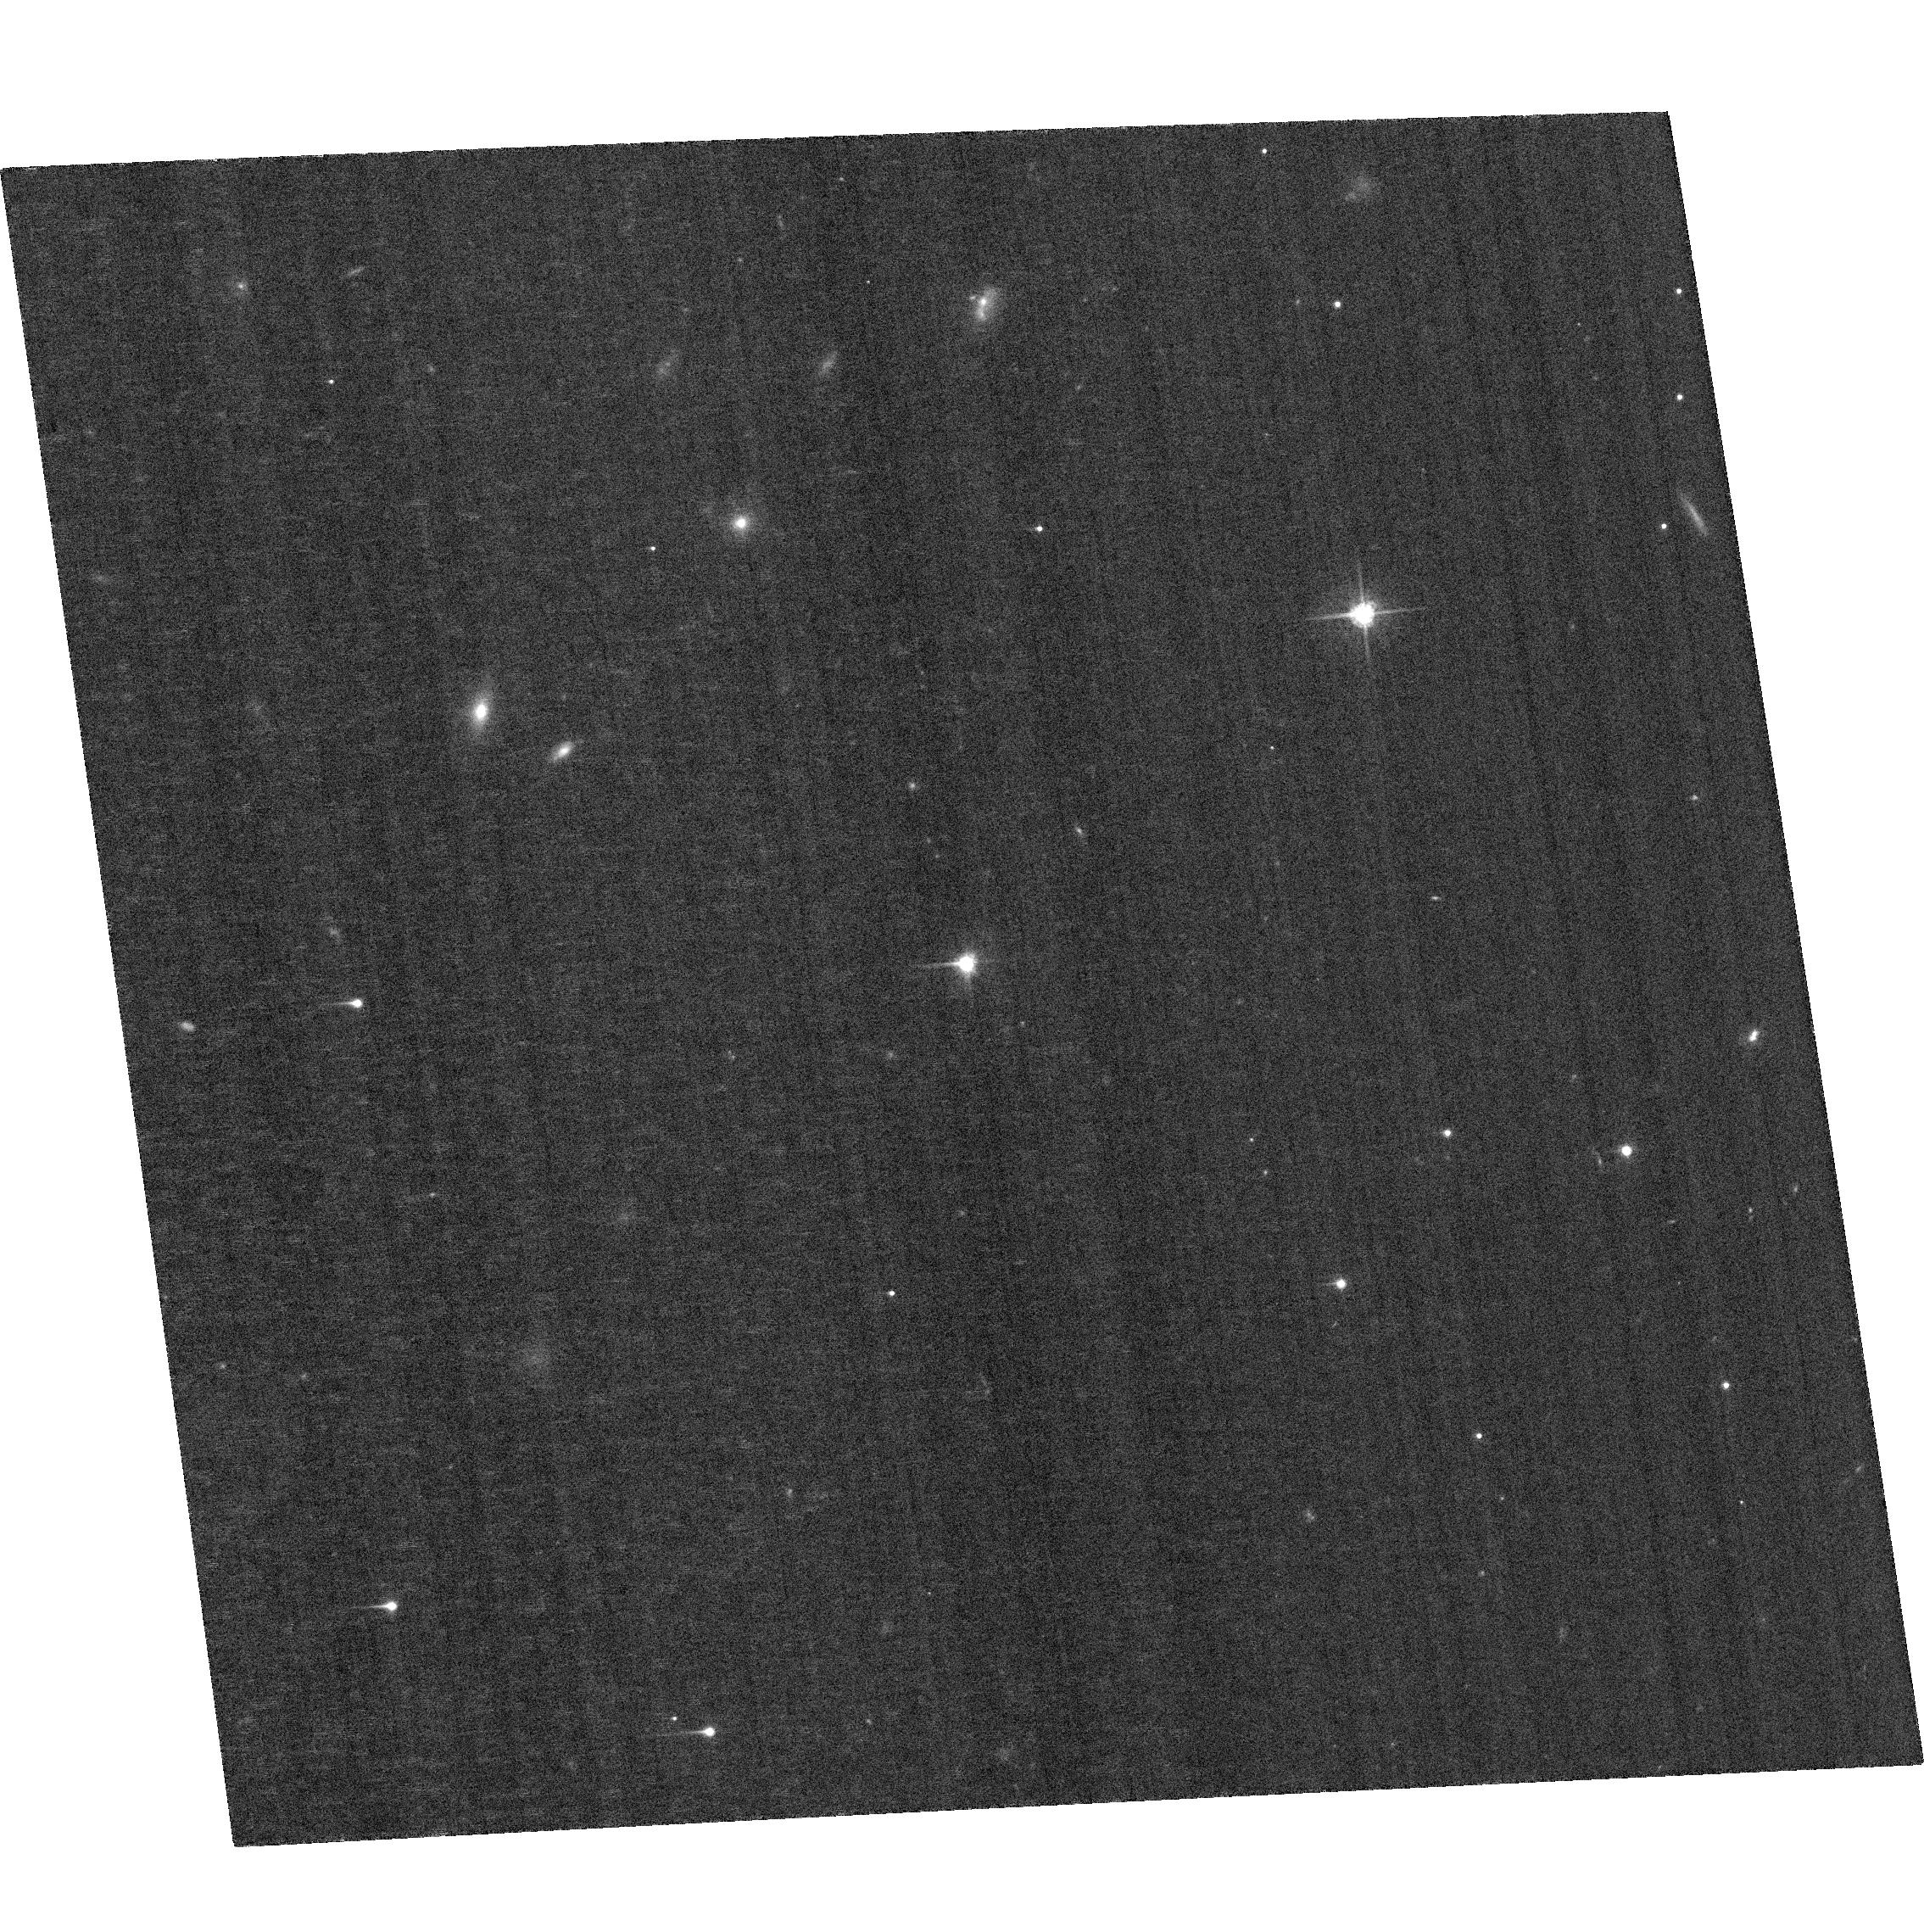
Target: 3C191. Instrument: ACS/WFC. Filter: F625W. Exposure: 24 min. Observation ID: hst_14739_b2_acs_wfc_f625w_jdagb2

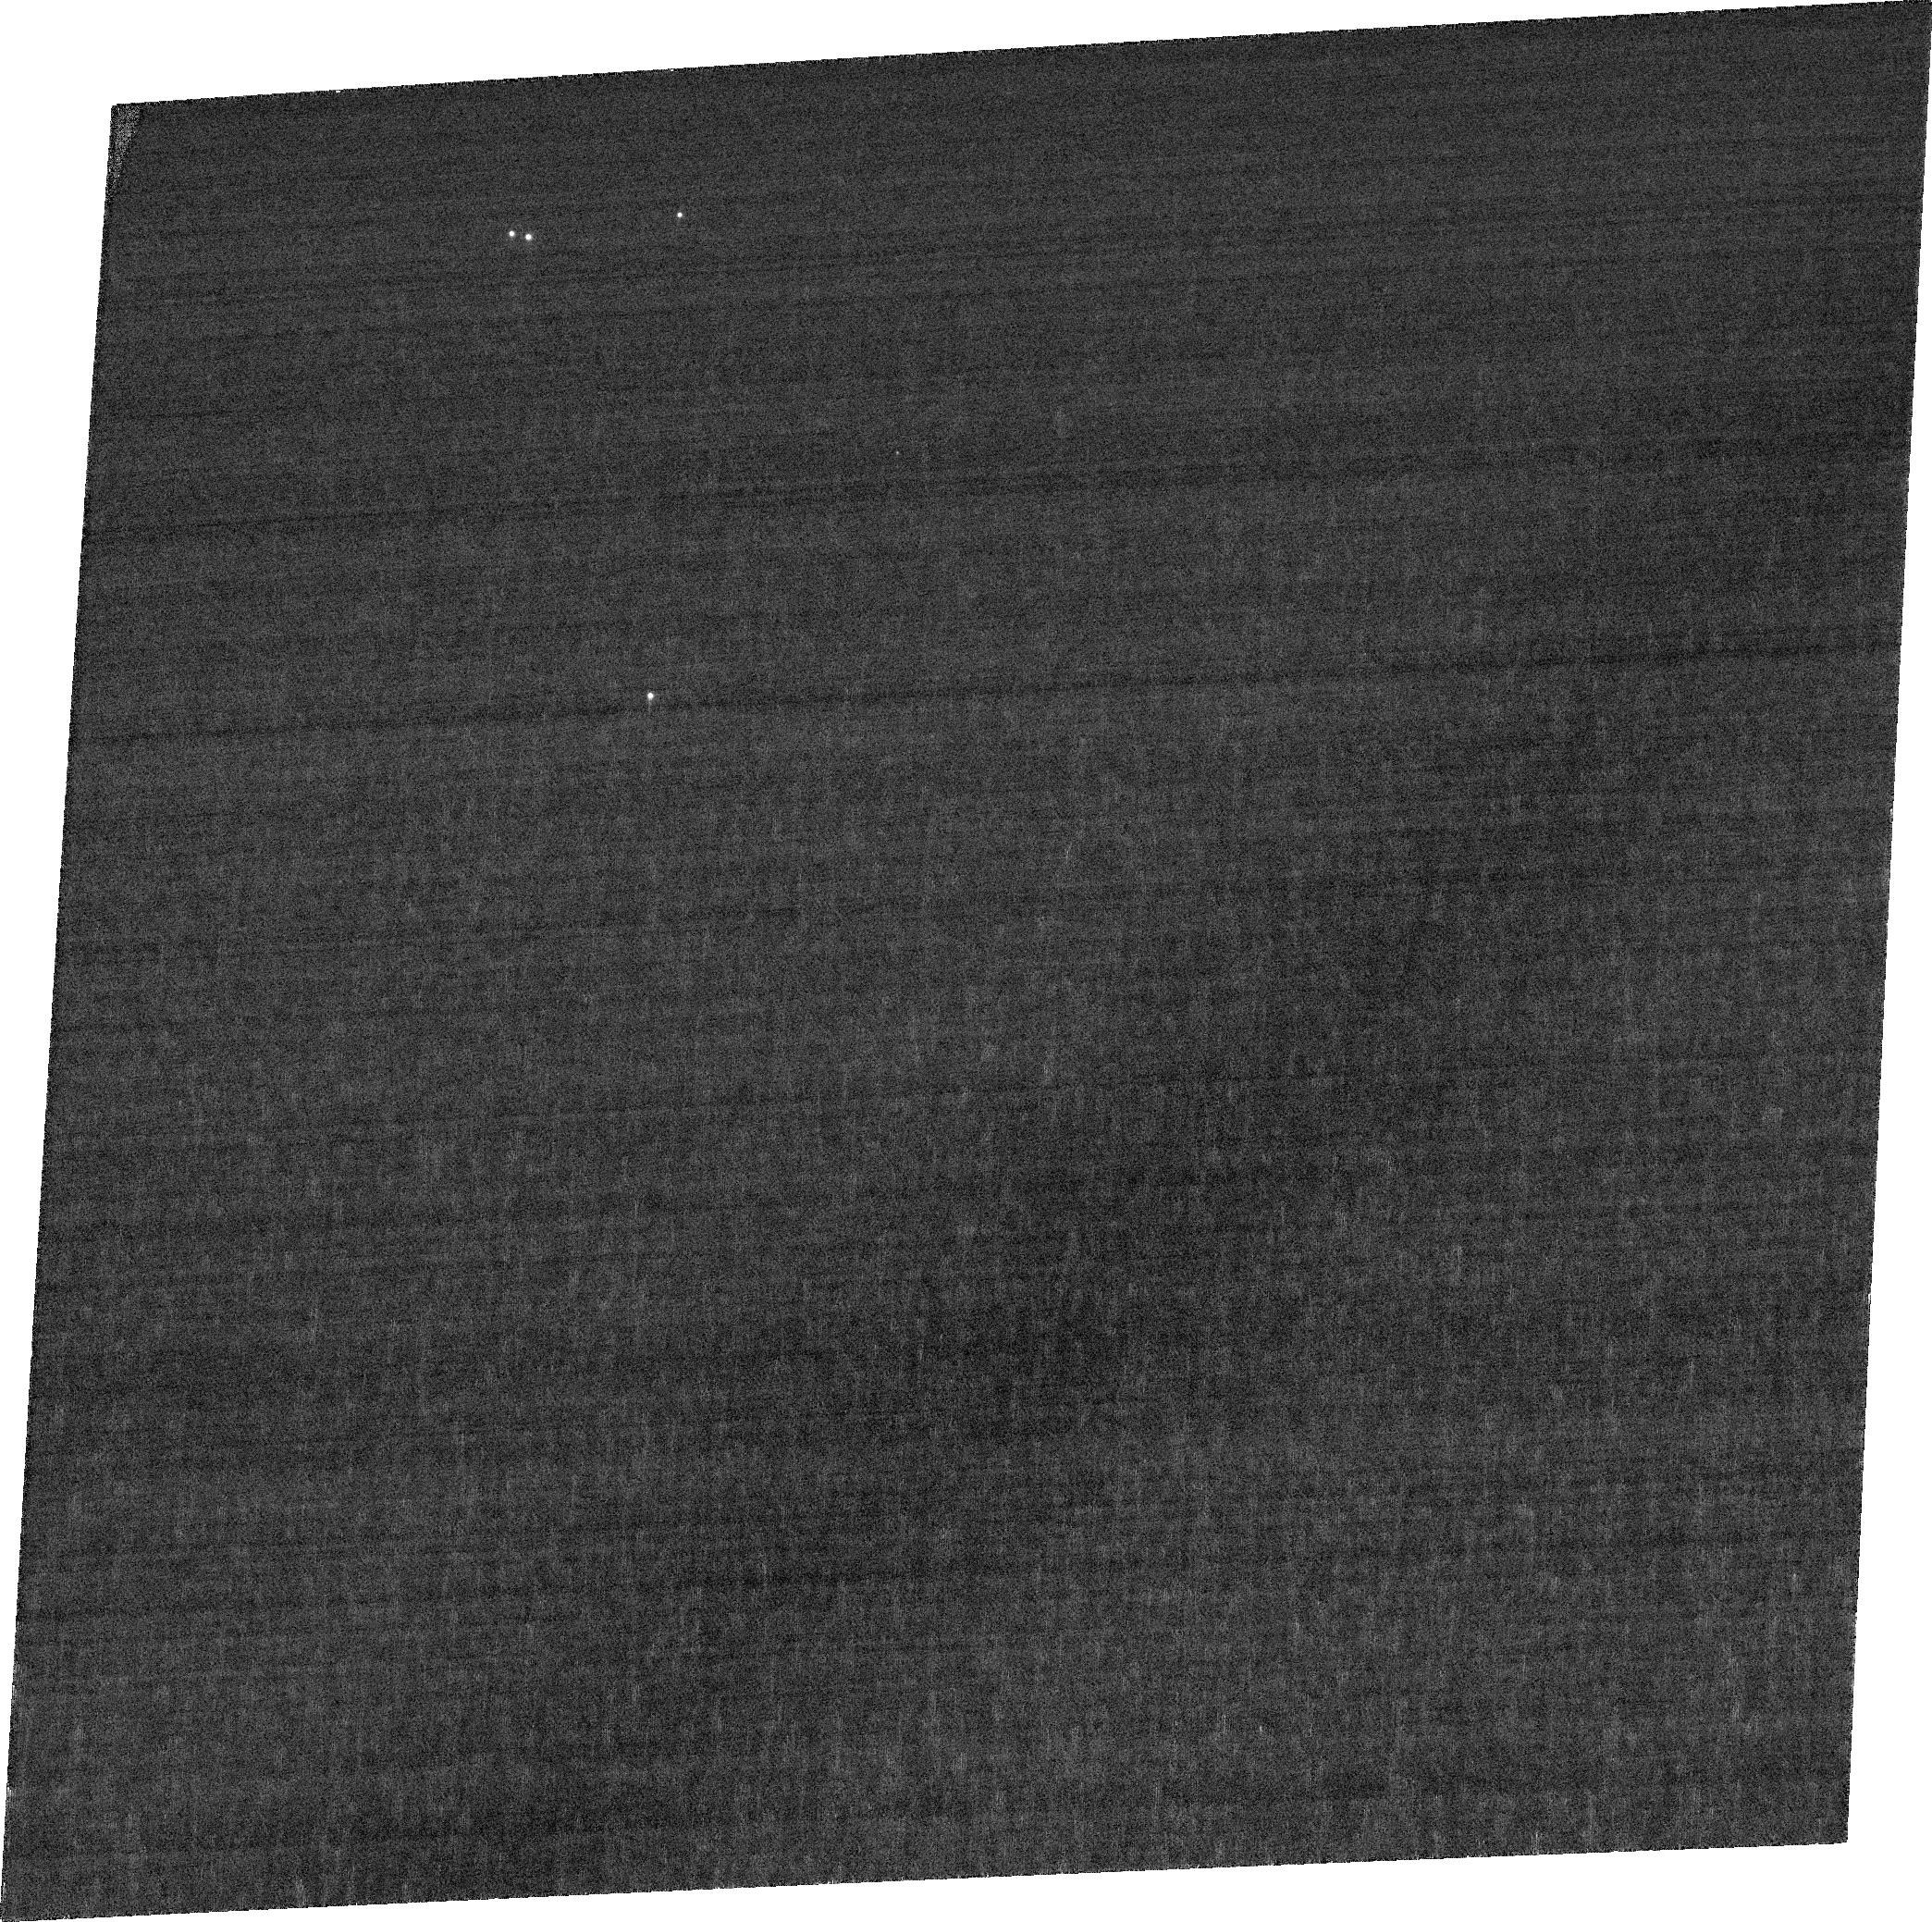
Target: SDSSJ031856.61-060037.67. Instrument: ACS/WFC. Filter: FR551N. Exposure: 21 min. Observation ID: jdaga1010

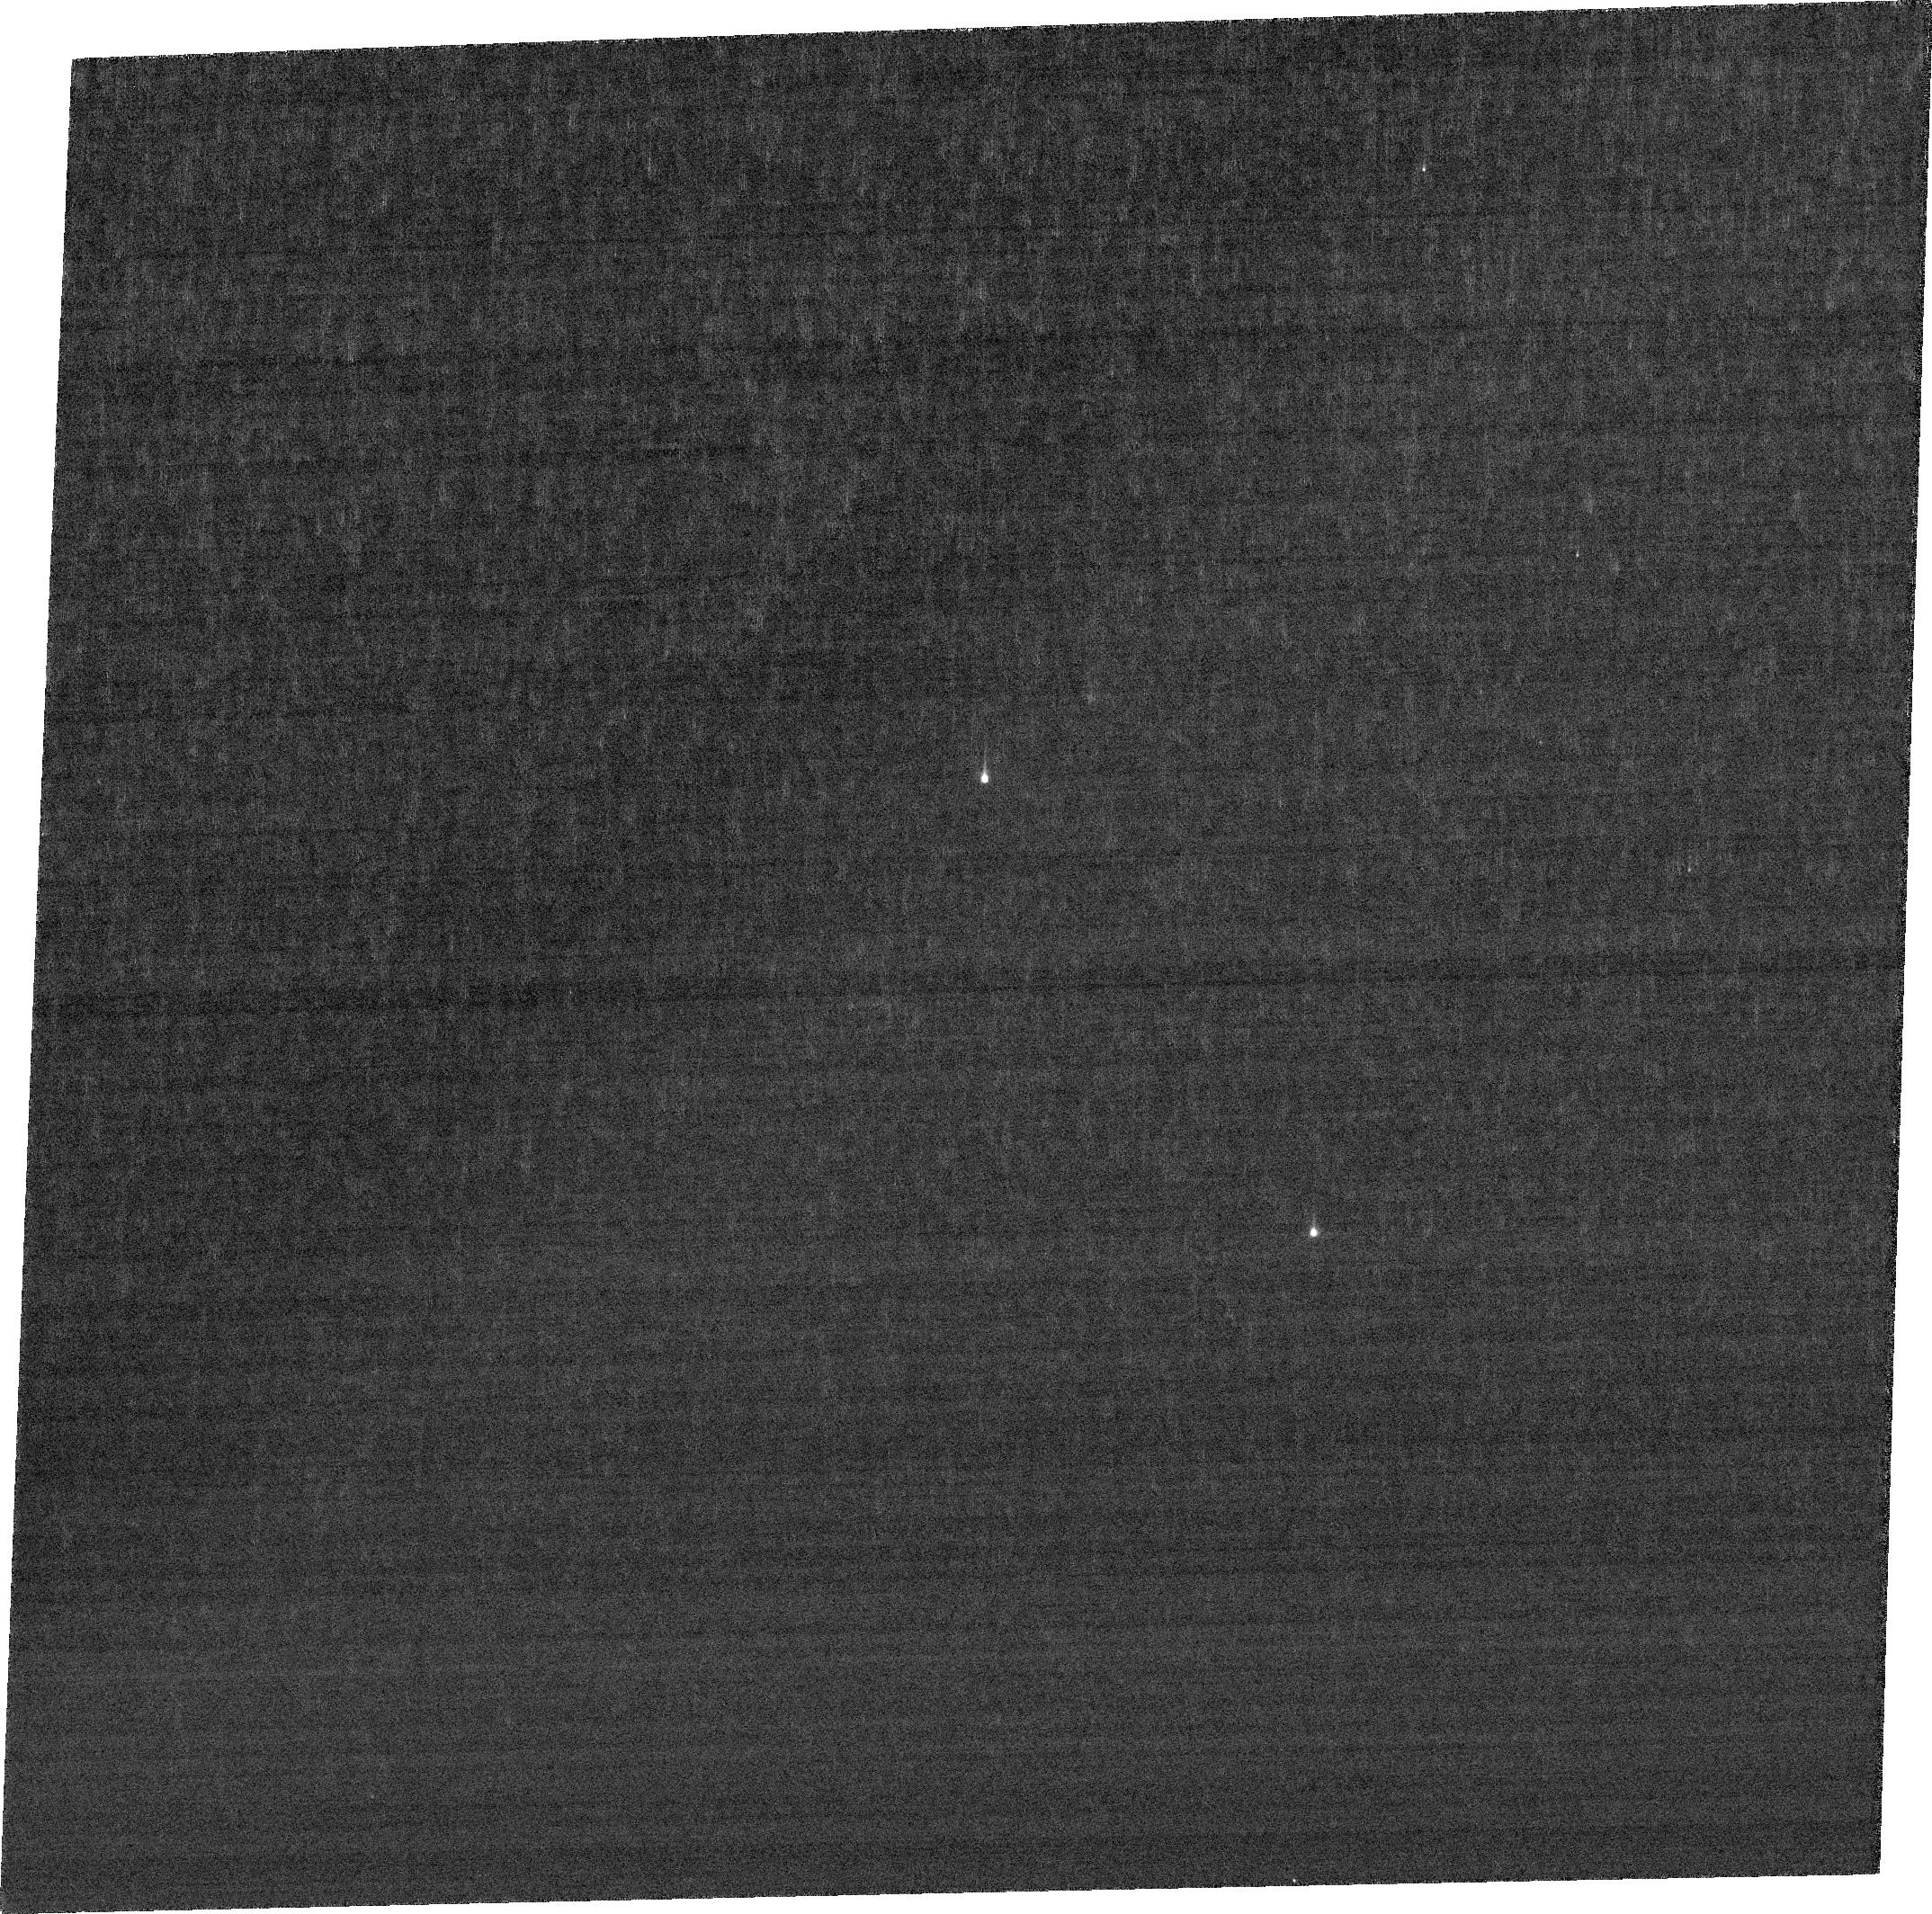
Target: 3C191. Instrument: ACS/WFC. Filter: FR462N. Exposure: 24 min. Observation ID: jdaga2020

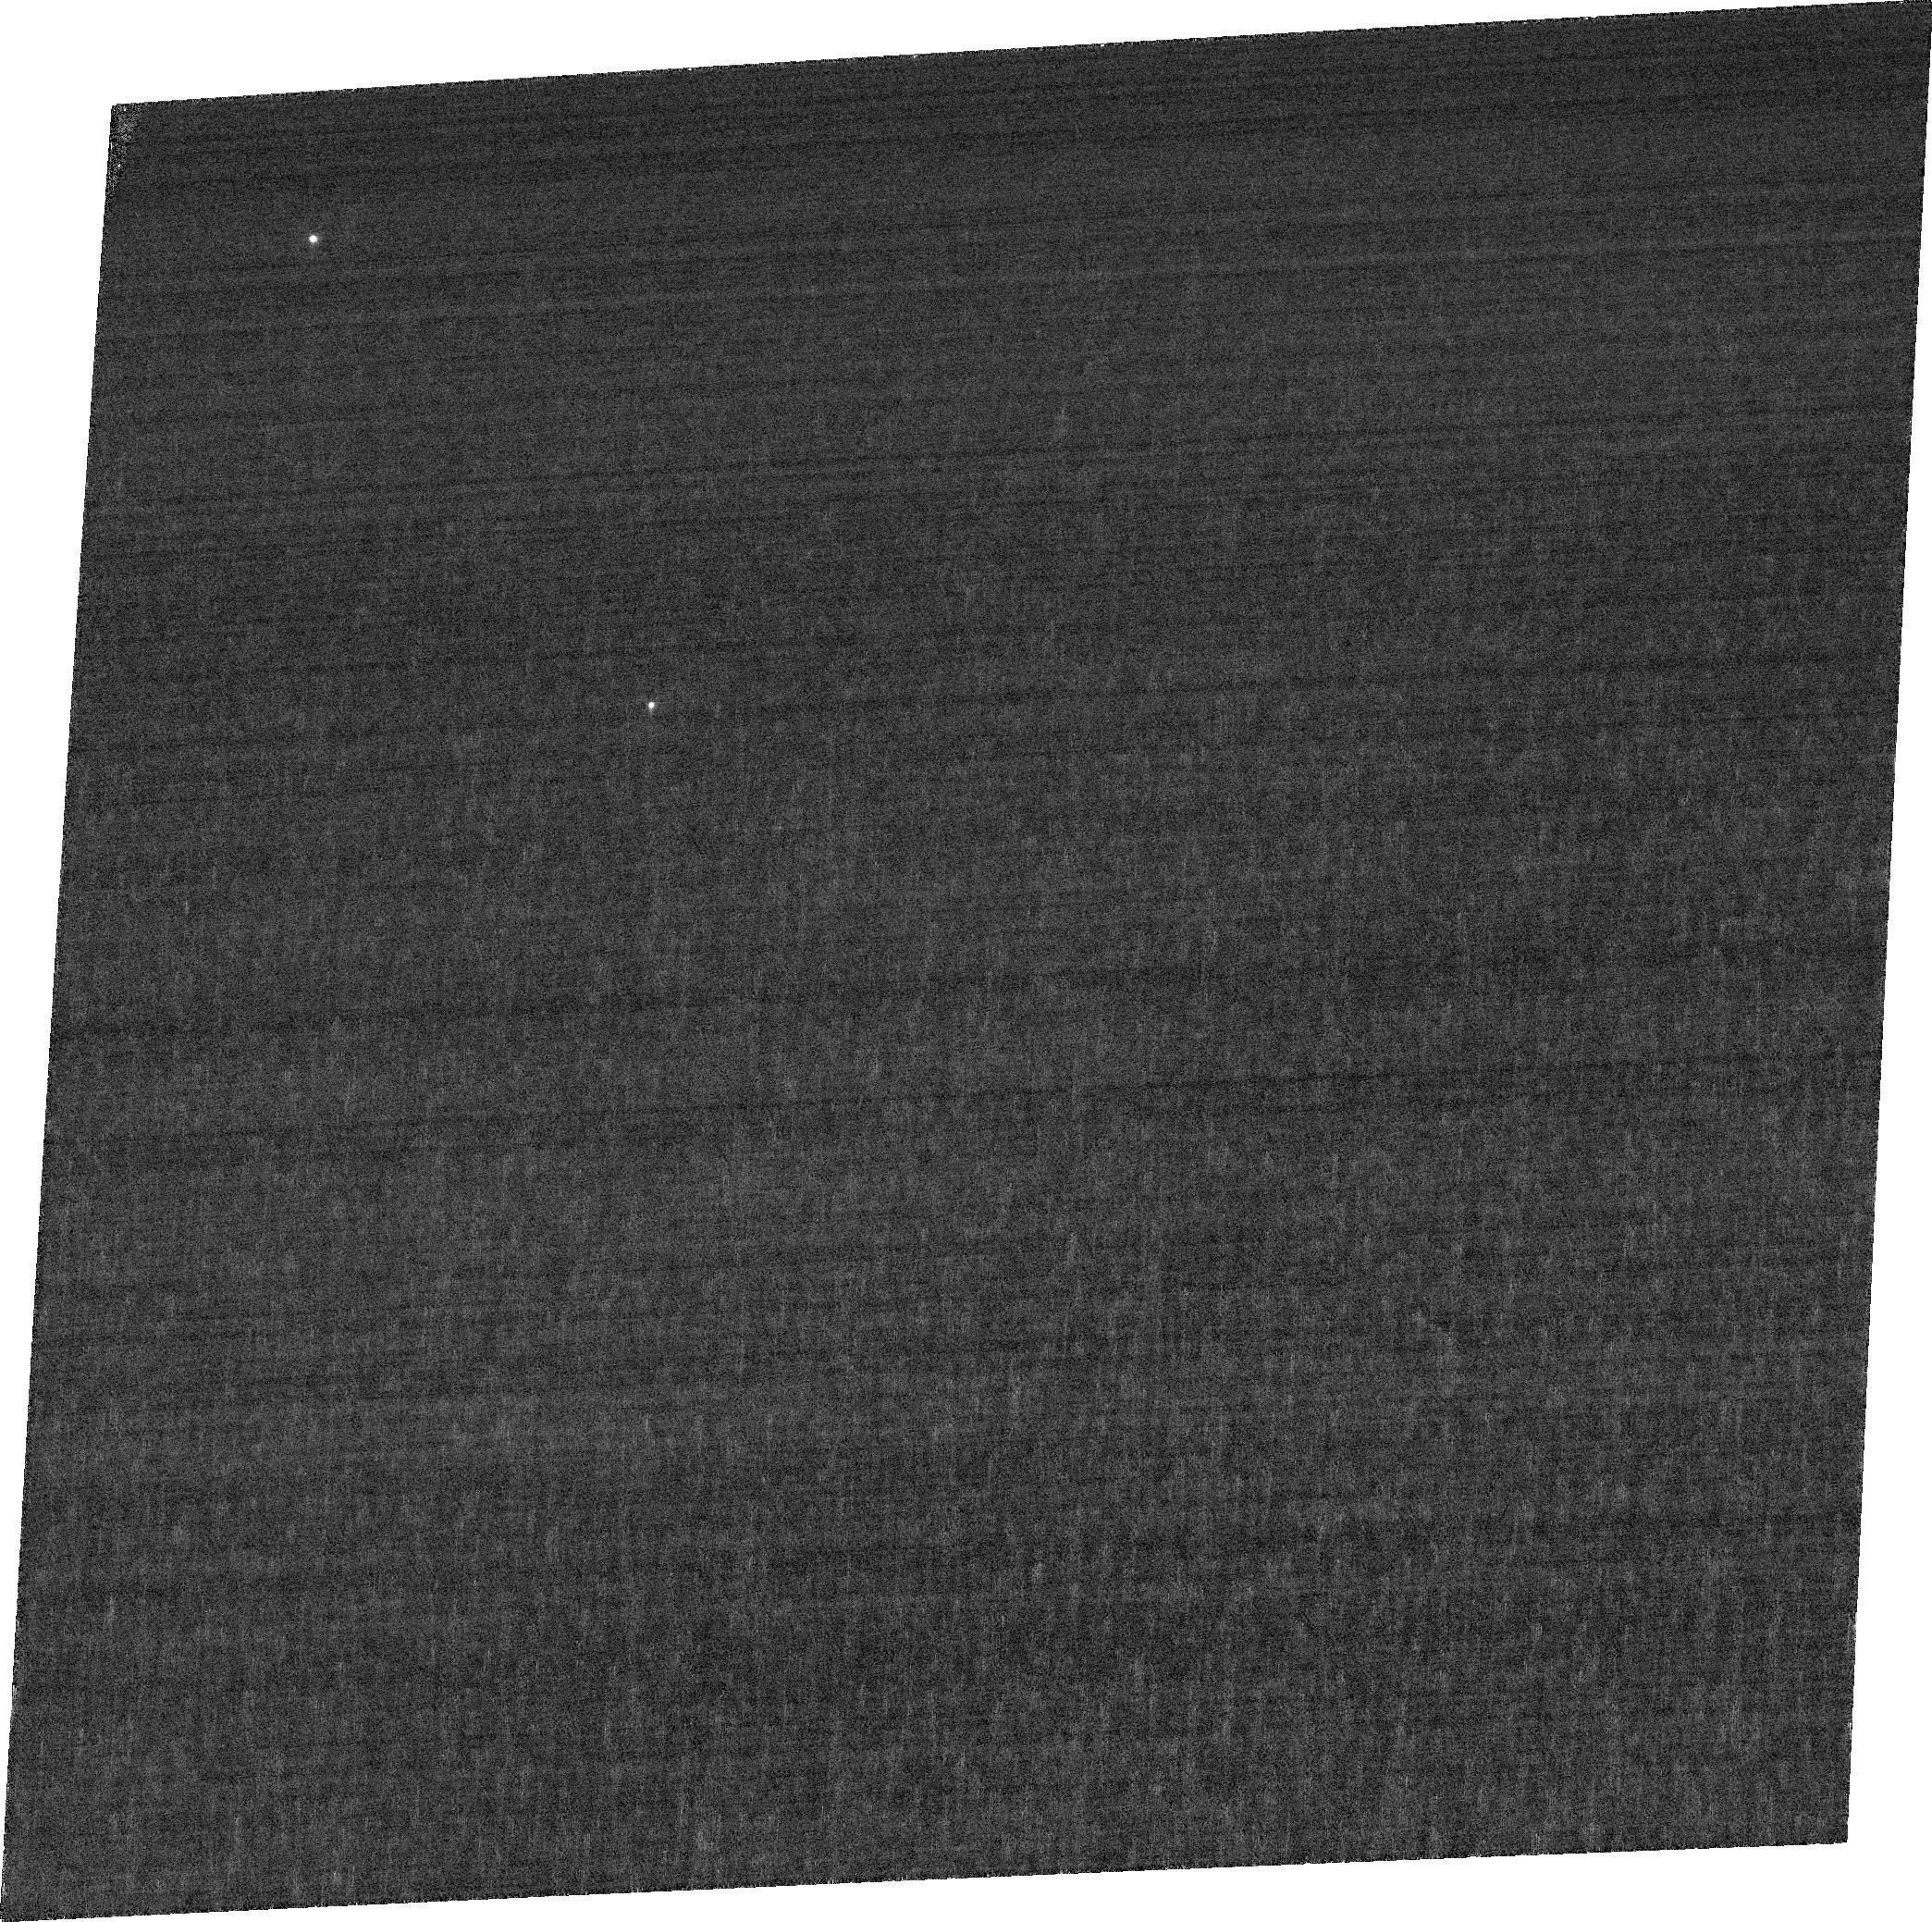
Target: 3C191. Instrument: ACS/WFC. Filter: FR423N. Exposure: 23 min. Observation ID: jdag02010

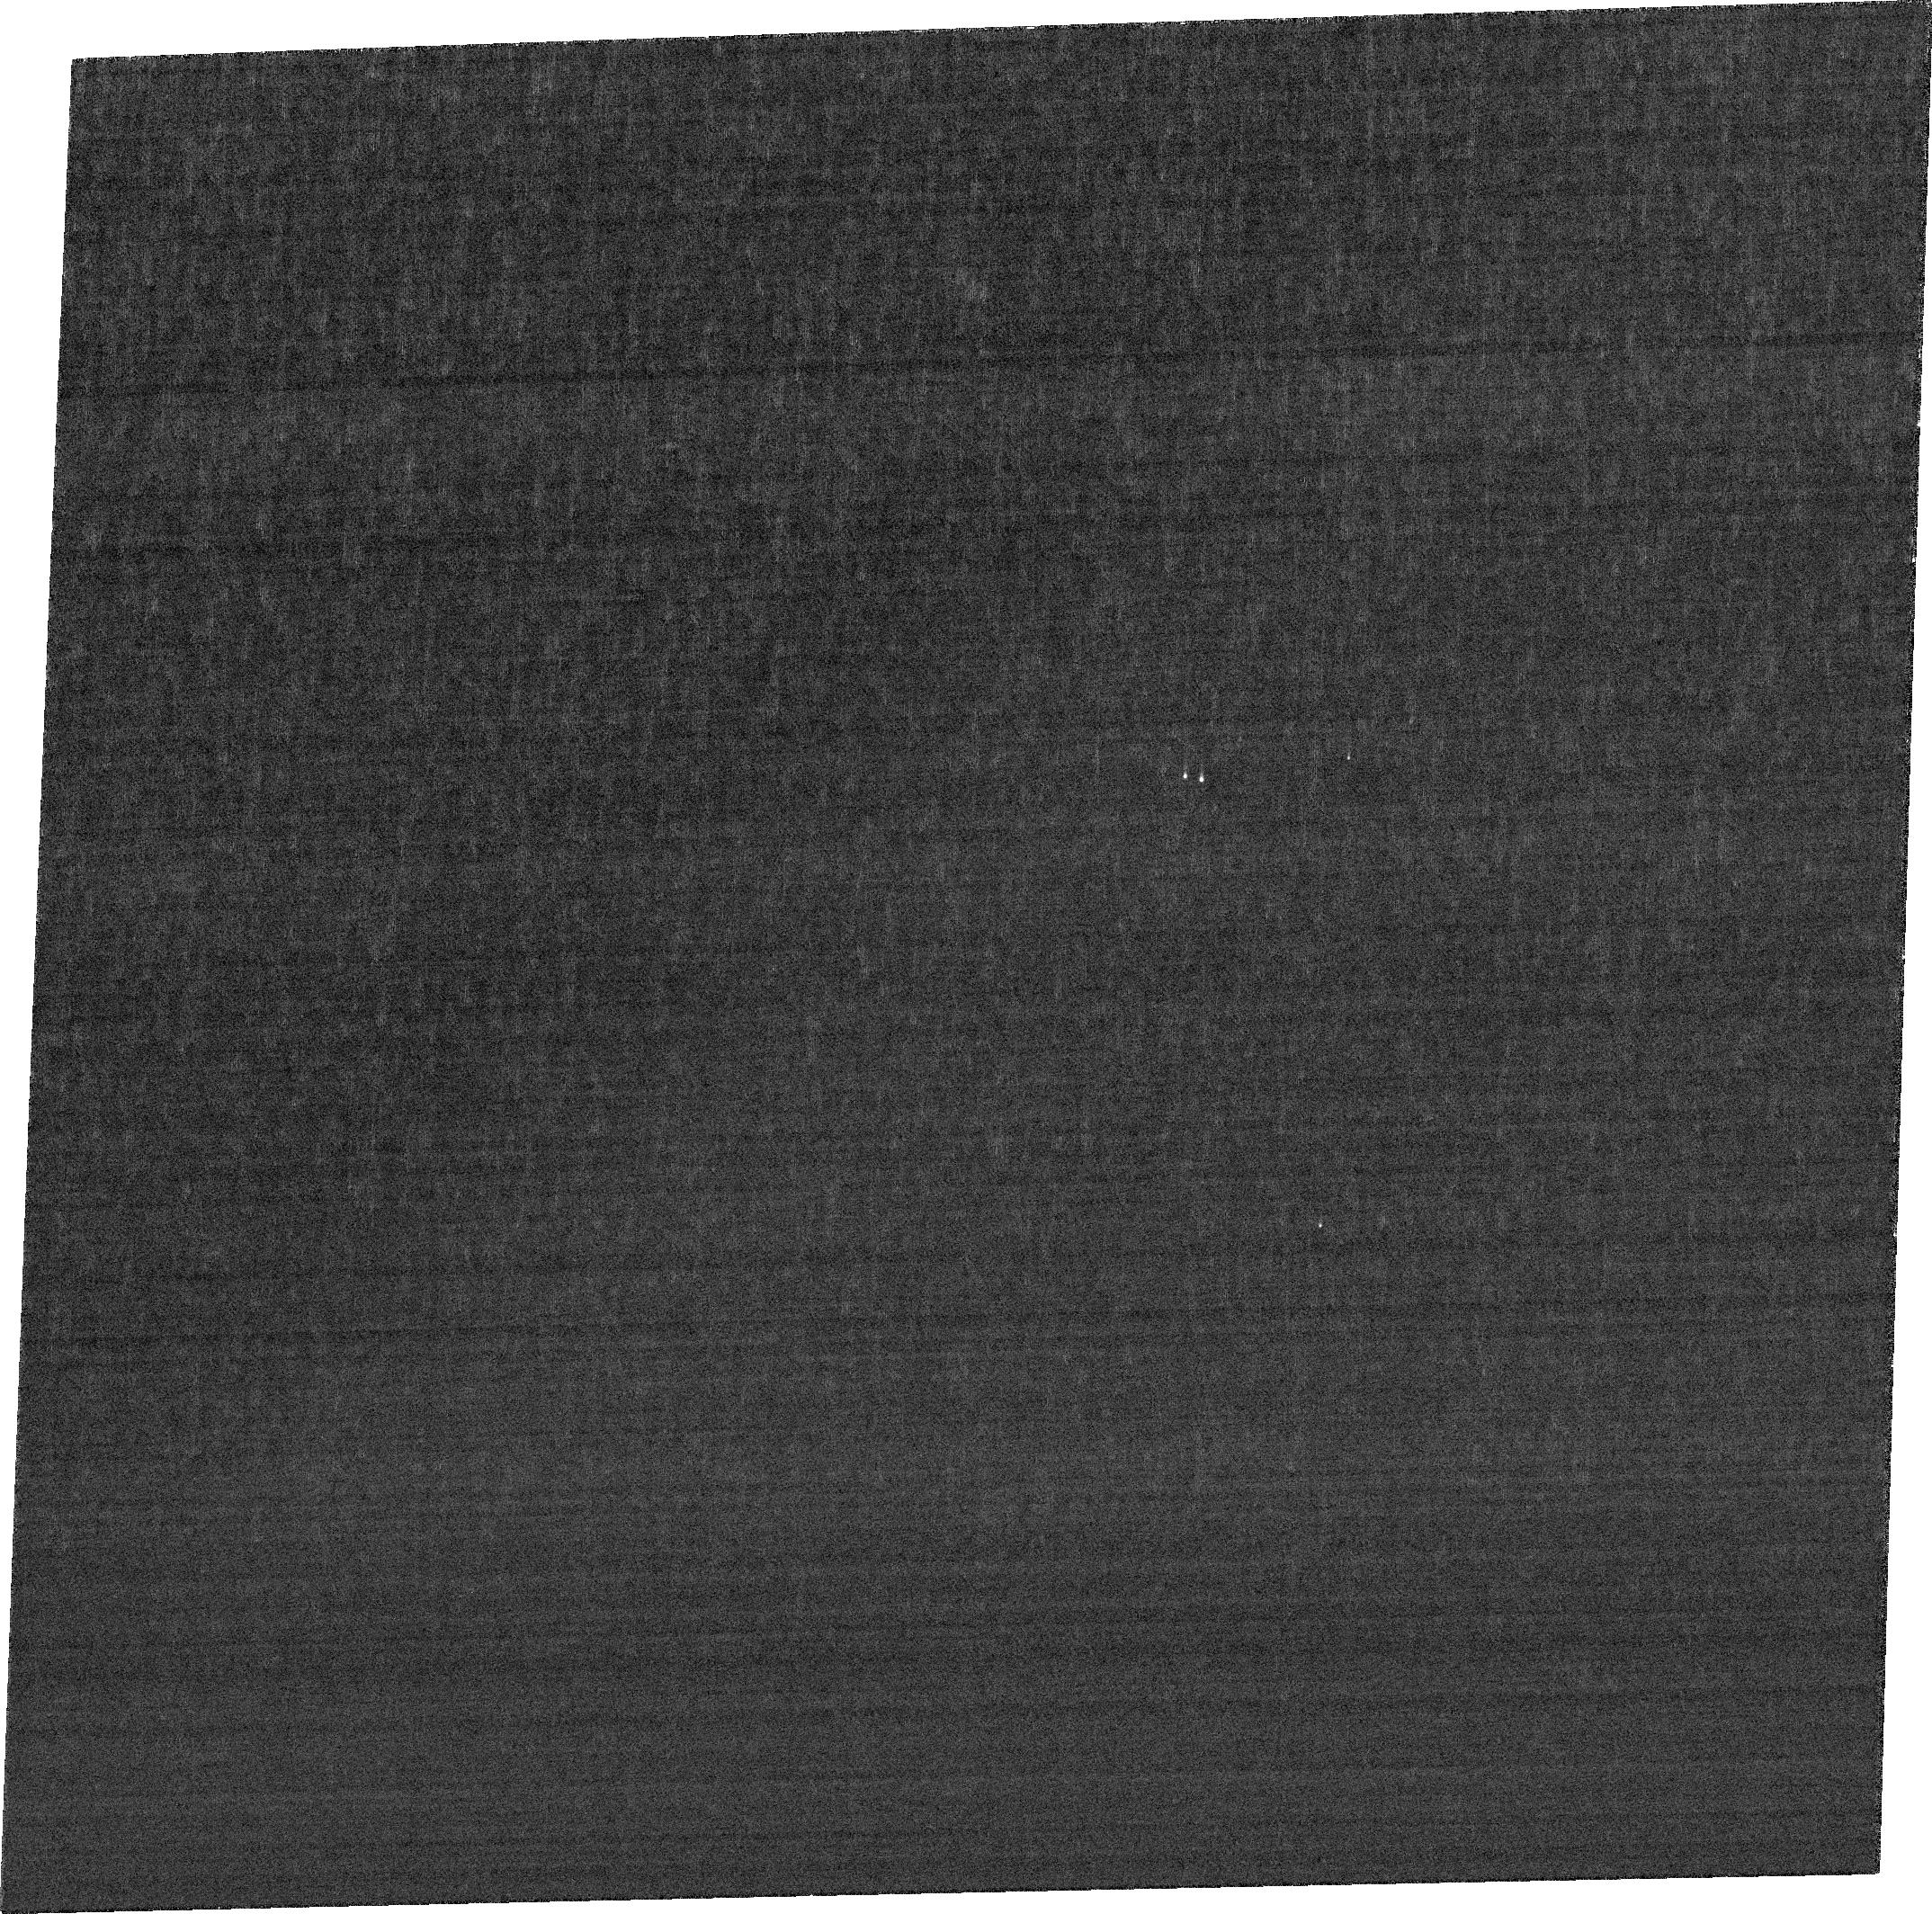
Target: SDSSJ031856.61-060037.67. Instrument: ACS/WFC. Filter: FR462N. Exposure: 21 min. Observation ID: jdag01010

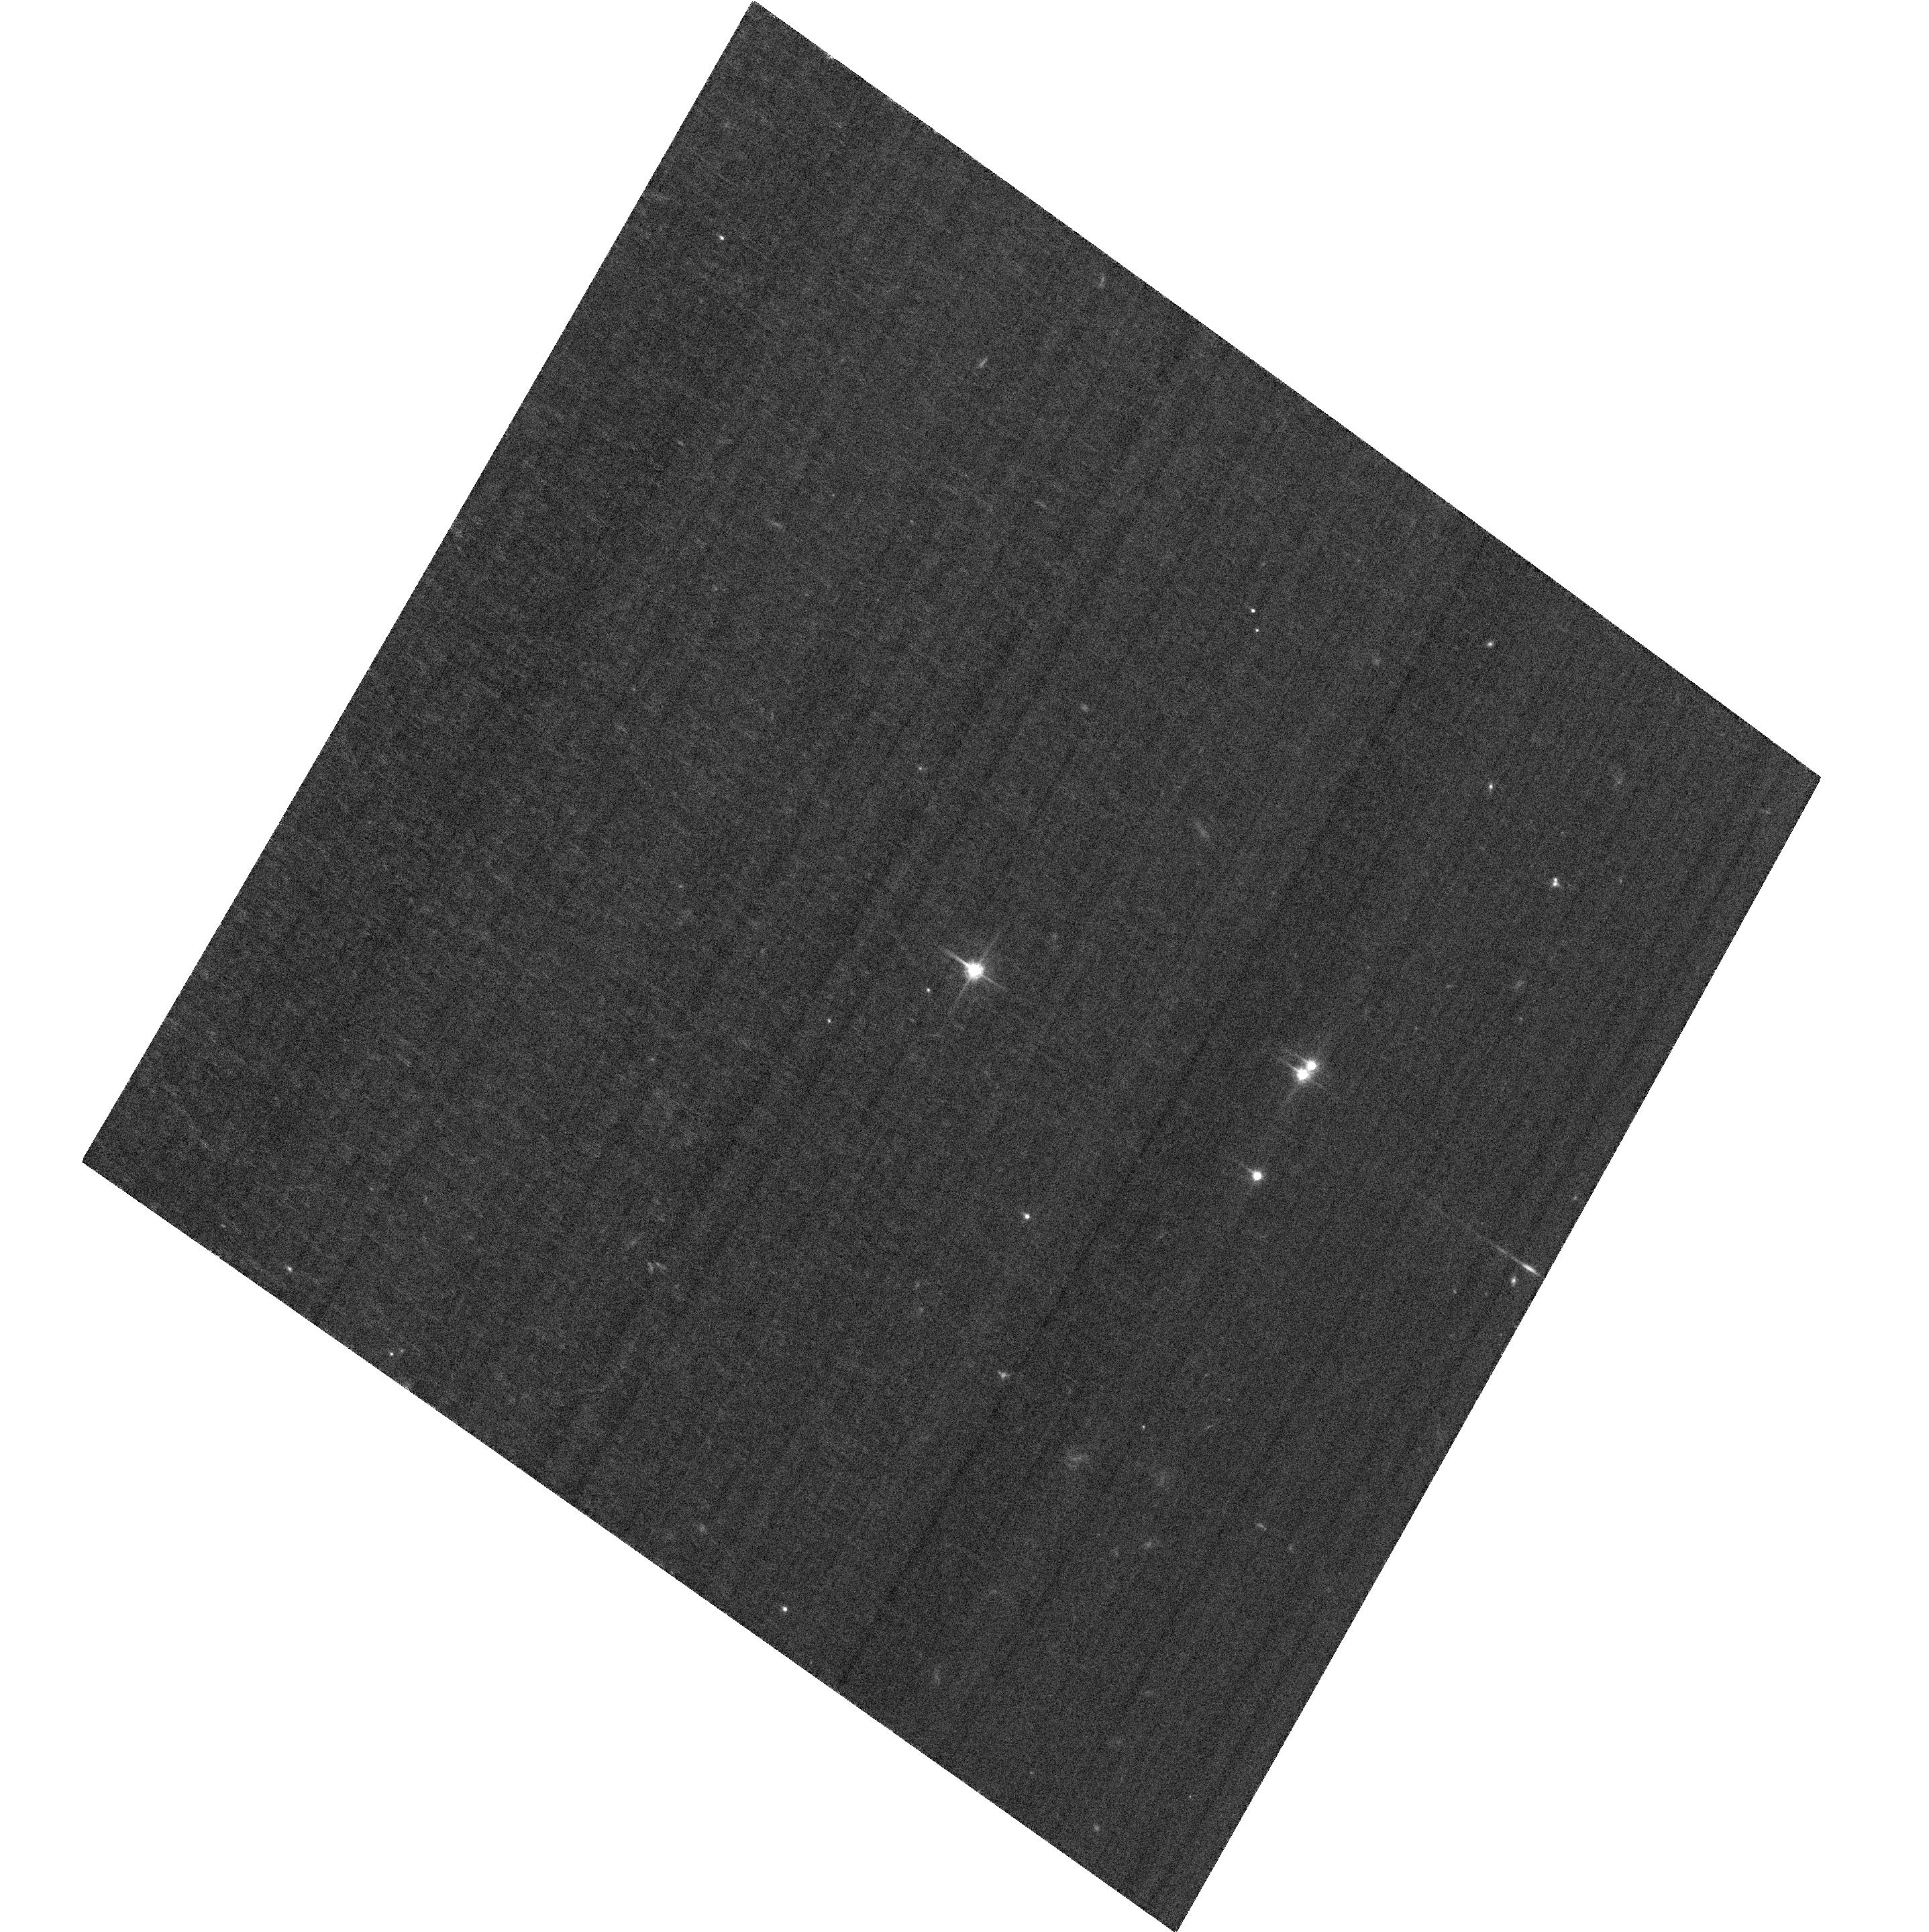
Target: SDSSJ031856.61-060037.67. Instrument: ACS/WFC. Filter: F625W. Exposure: 27 min. Observation ID: hst_14739_a1_acs_wfc_f625w_jdaga1

Imaging BALQSO outflows: a critical step in assessing AGN feedback (PI: Liu, Guilin)

Quasar outflows are increasingly invoked as a major contributor to the formation and evolution of supermassive black holes, their host galaxies, the surrounding IGM, and cluster cooling flows. Using spectral data, our group has determined the distance of the outflows from the central source in a sample of objects. Some of these outflows are found to be at ~10 kpc from the nucleus and thus can be imaged directly using ACS at redshifts 1-3. We therefore propose to obtain the first ever imaging of BALQSO outflows at high redshifts. This project will uncover the spatial geometry of the outflows, which is the final piece needed to derive their kinetic luminosities, and therefore a direct measurement of their importance to AGN feedback processes. We will image each object with filters corresponding to deep absorption troughs. Such configuration will detect light scattered from the same ionic transitions that cause the trough, which are outflowing in directions other than our line of sight. The natural coronagraph supplied by the absorption trough will greatly reduce the flux of the quasar in that narrow spectral region, facilitating the detection of the outflow. To distinguish between the outflow features and the underlying galaxy we will use two narrow band filters at wavelengths of deep troughs as well as a broader band filter that does not cover significant troughs and therefore should show only the underlying galaxy and not the outflowing material.